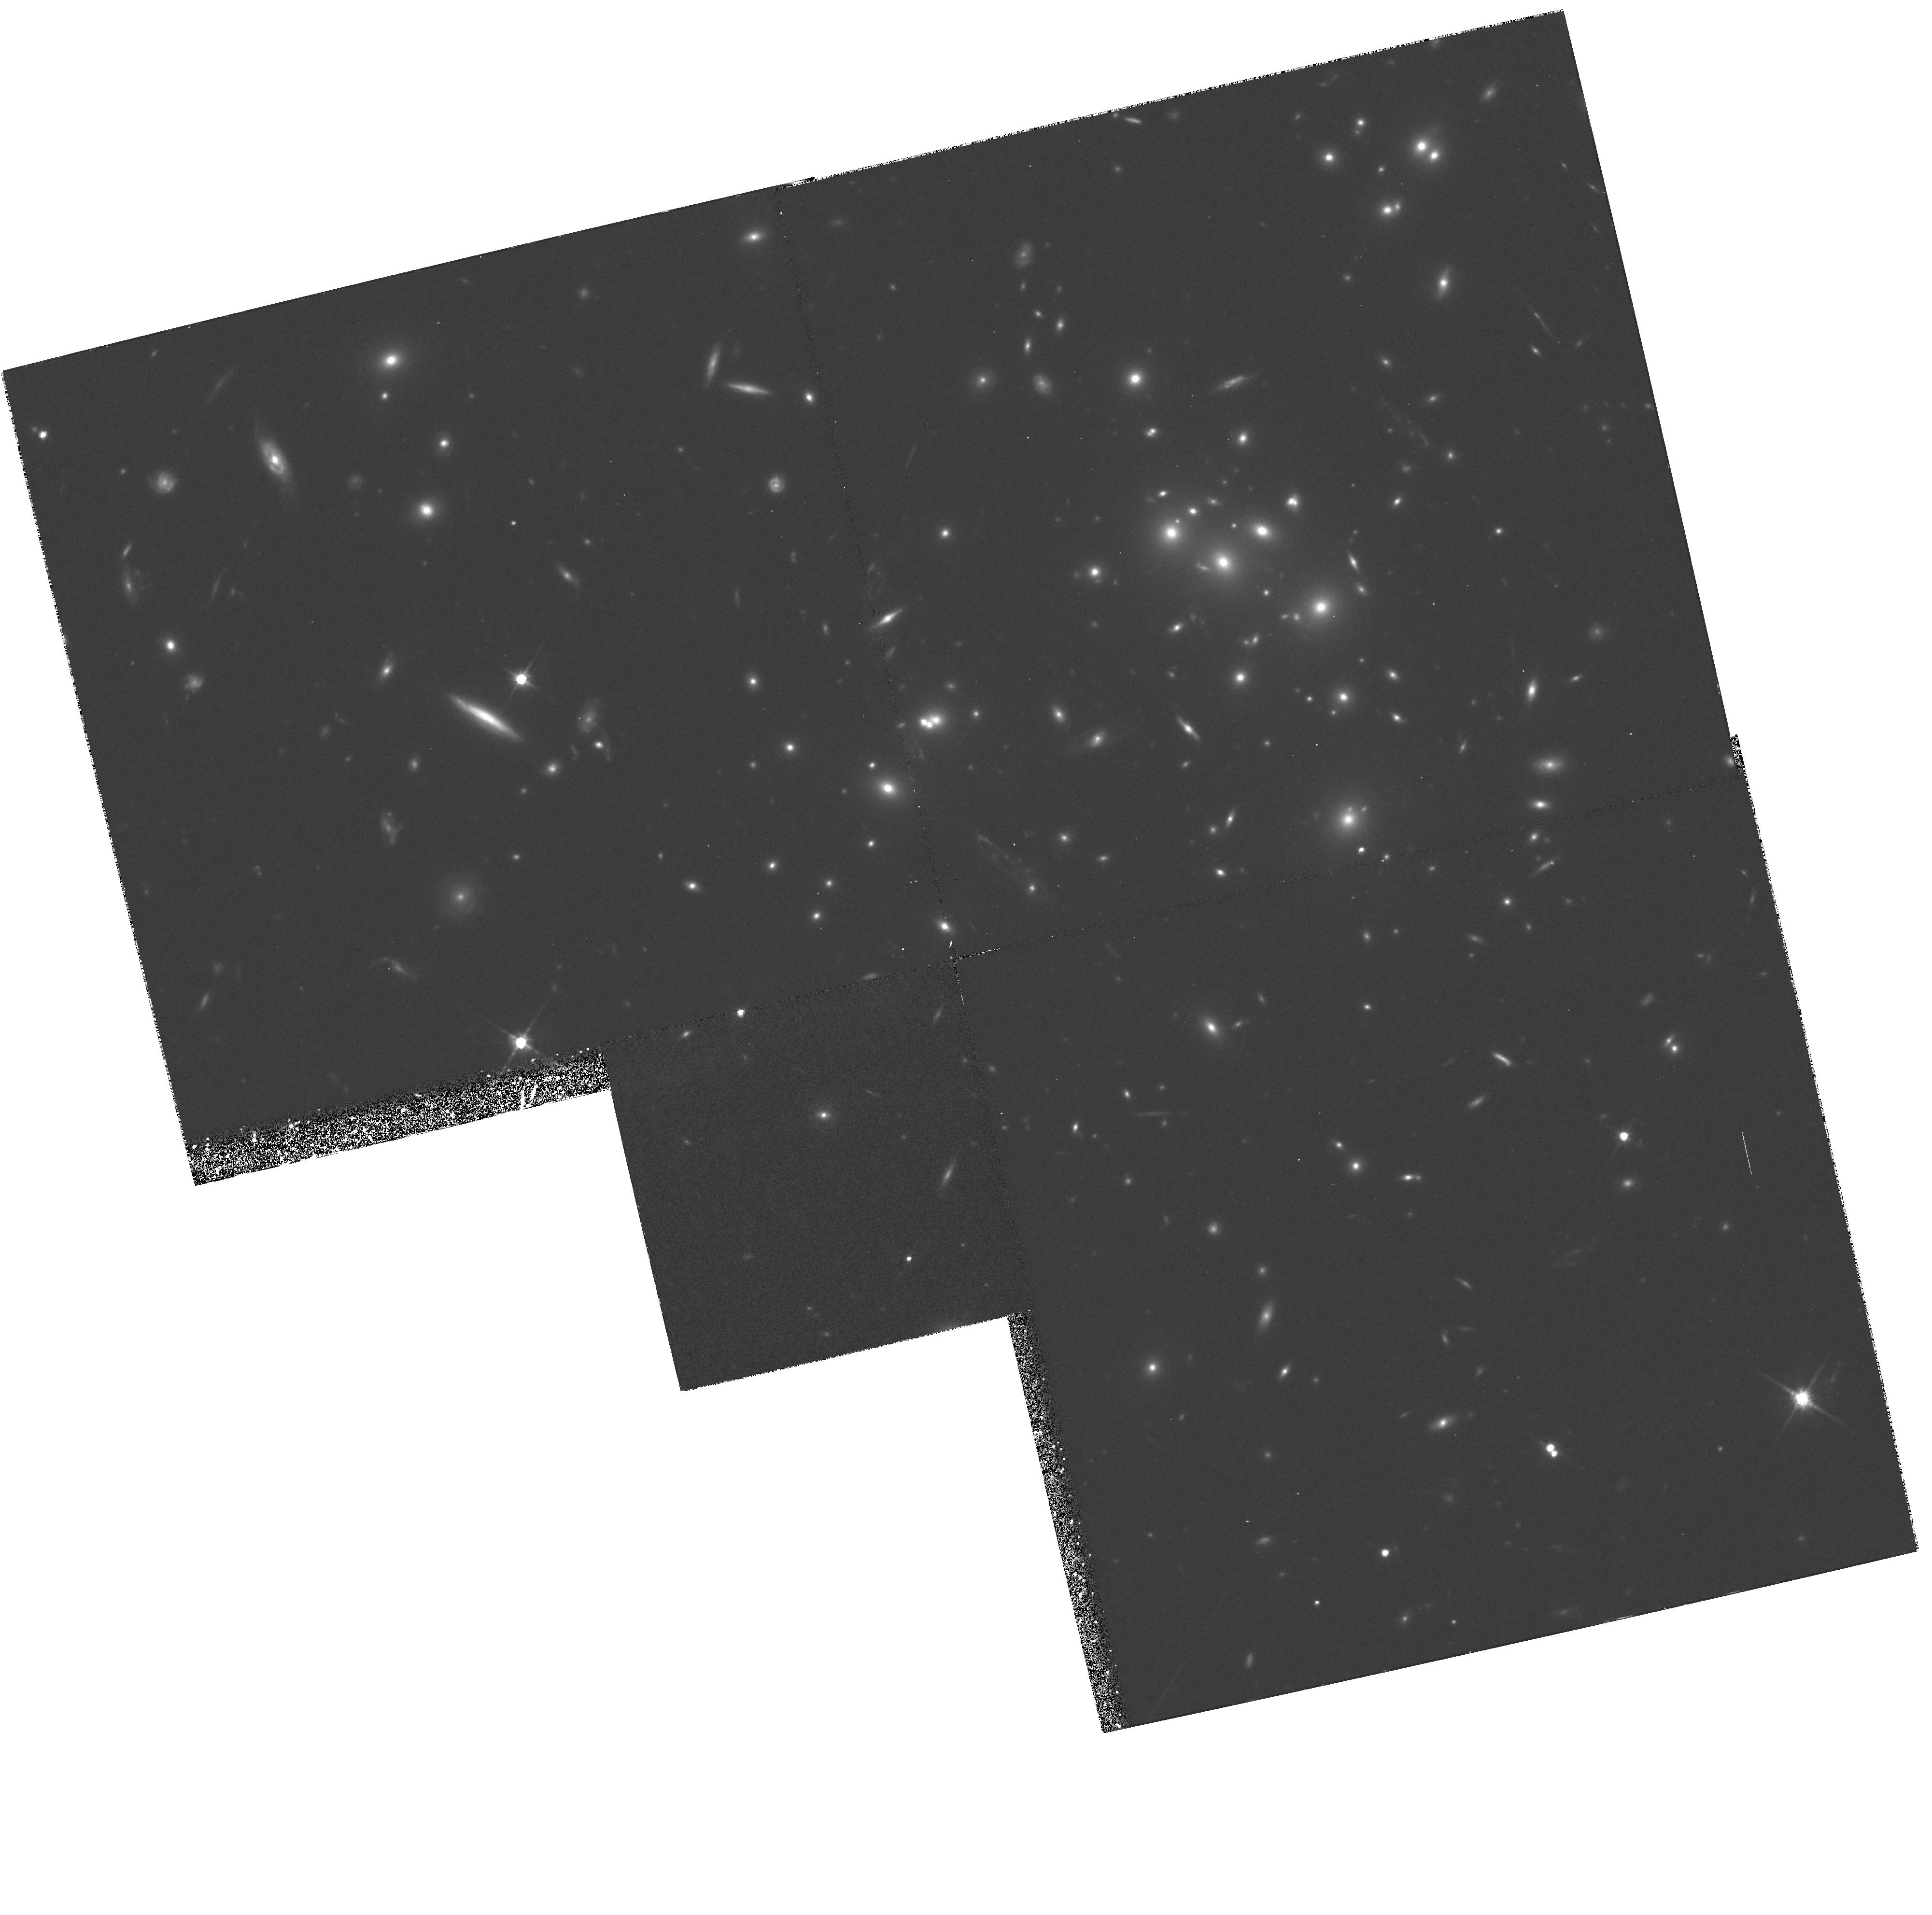
Target: GAL-CLUS-002635+170952
Instrument: WFPC2/PC
Filter: F814W
Exposure: 1.8 h
Observation ID: hst_5453_02_wfpc2_pc_f814w_u29g02

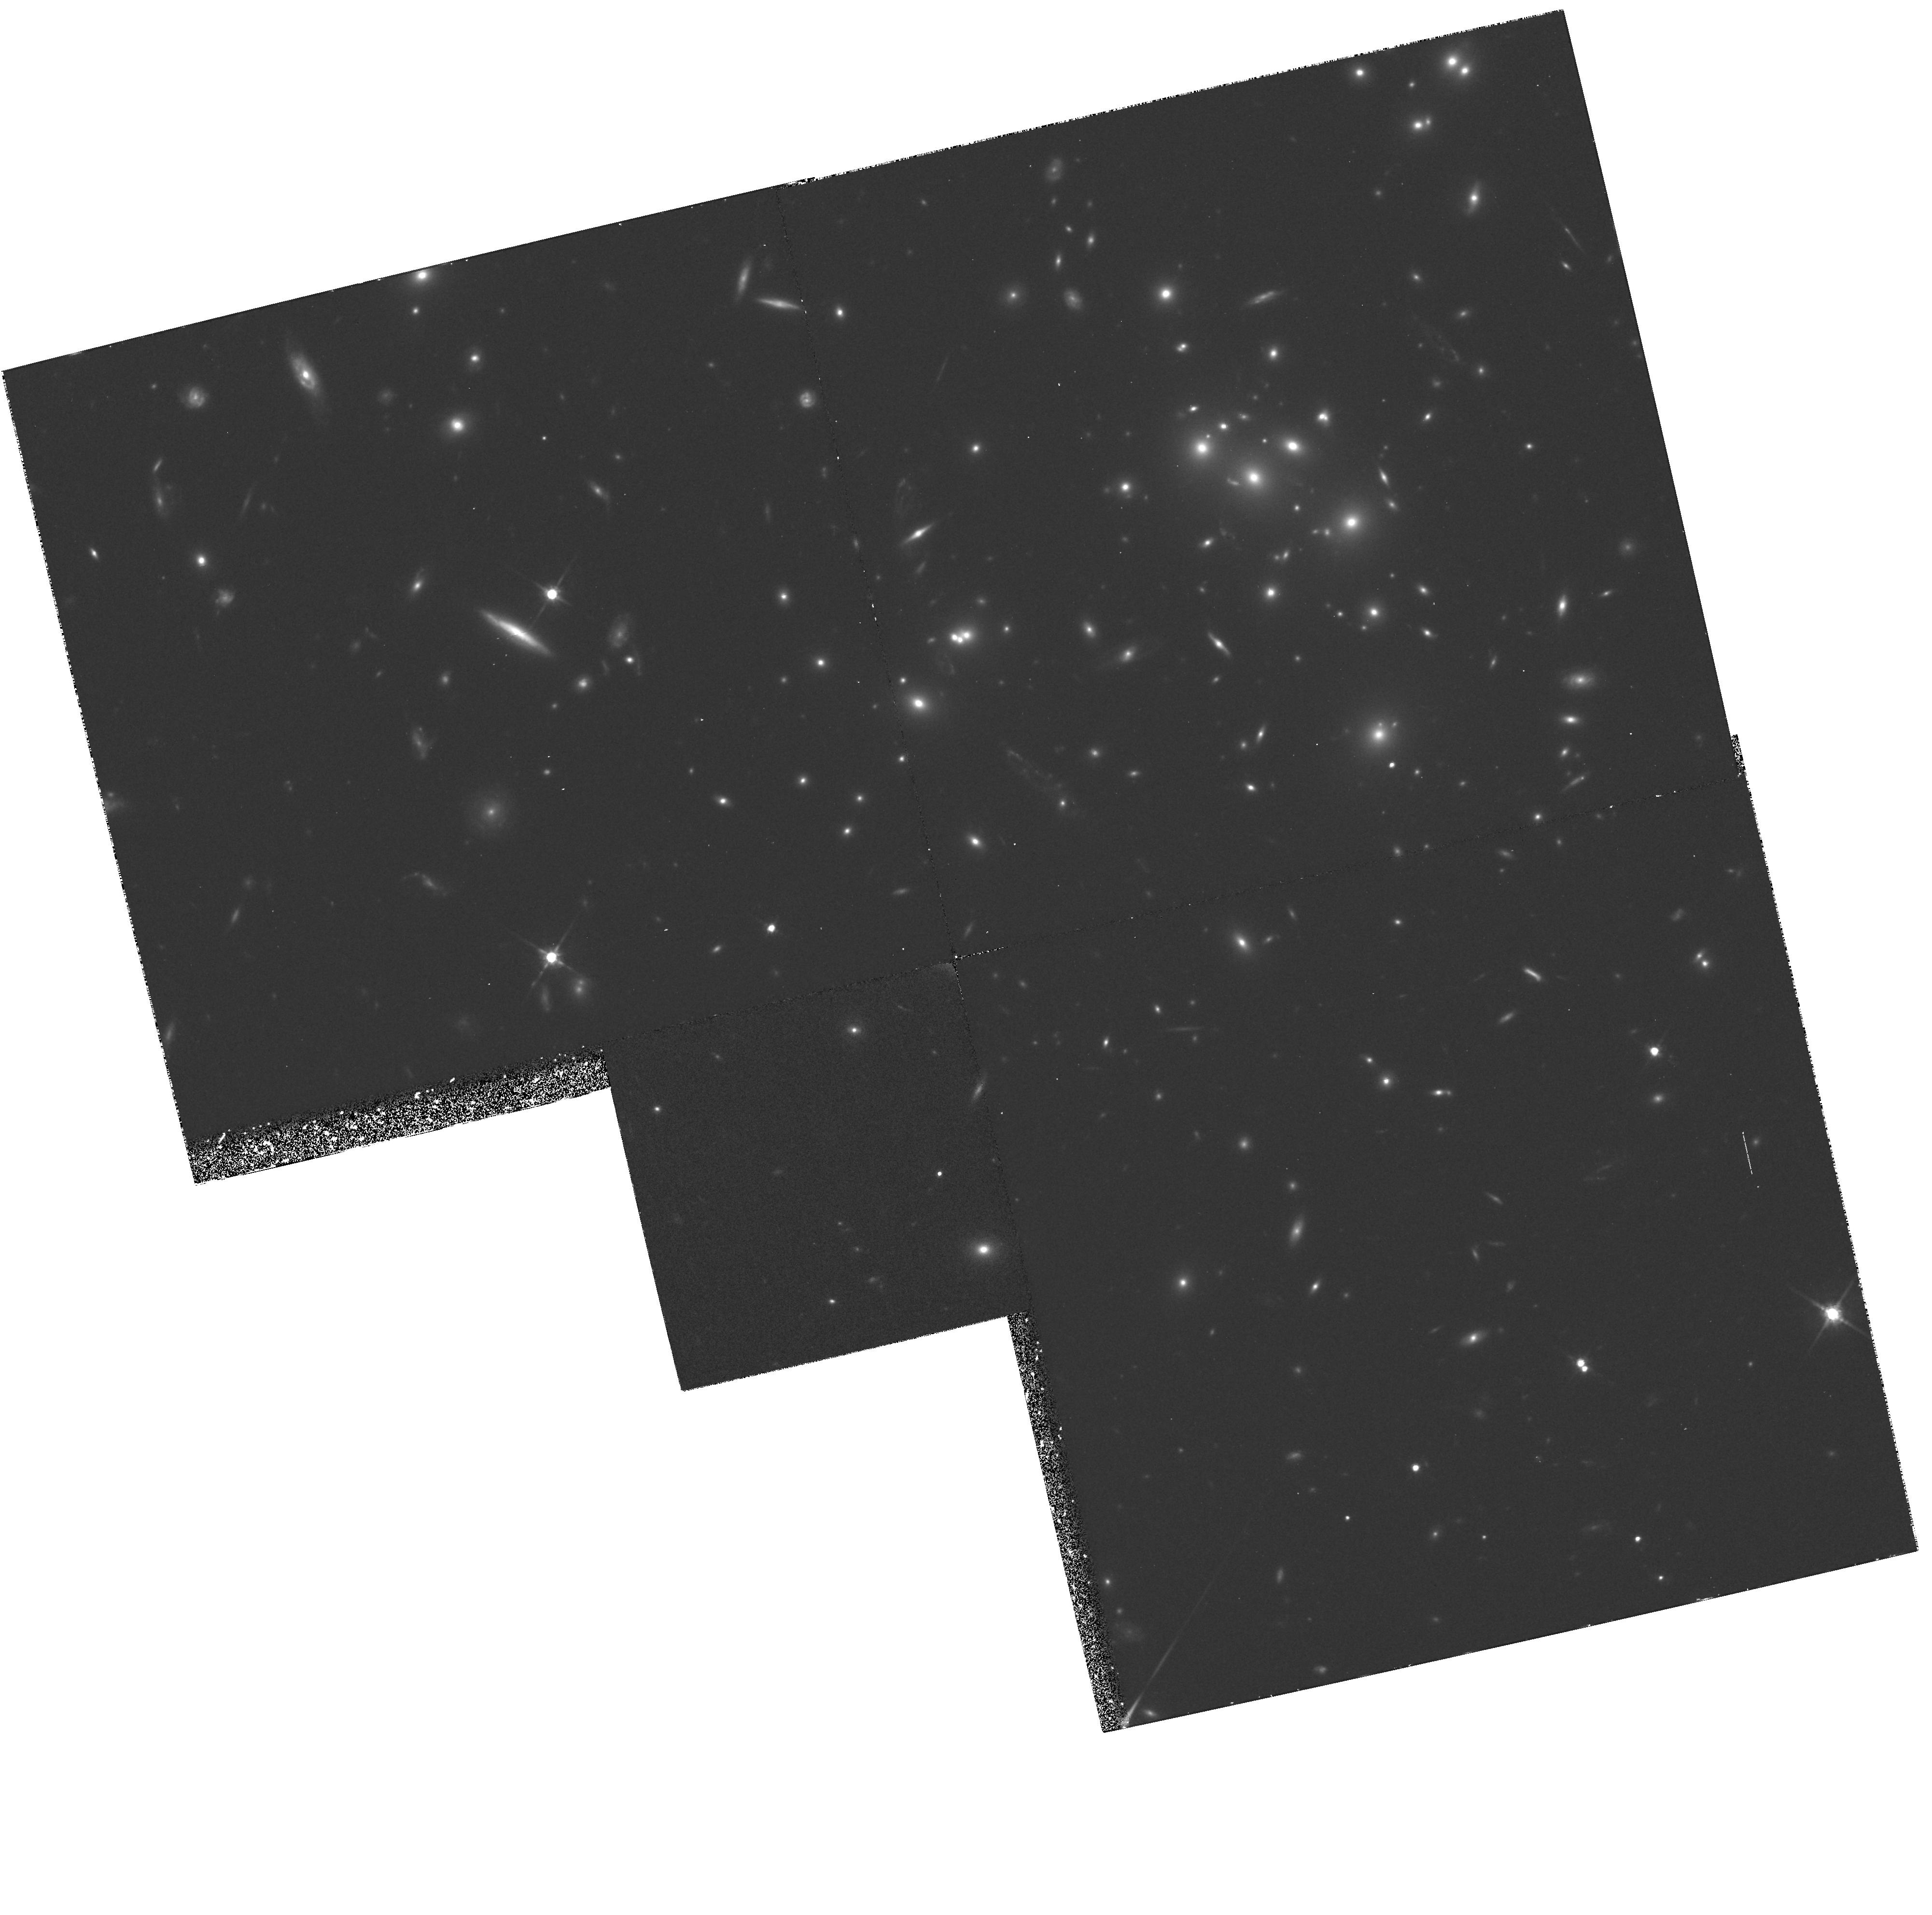
Target: GAL-CLUS-002635+170944
Instrument: WFPC2/PC
Filter: F814W
Exposure: 1.8 h
Observation ID: hst_5453_01_wfpc2_pc_f814w_u29g01

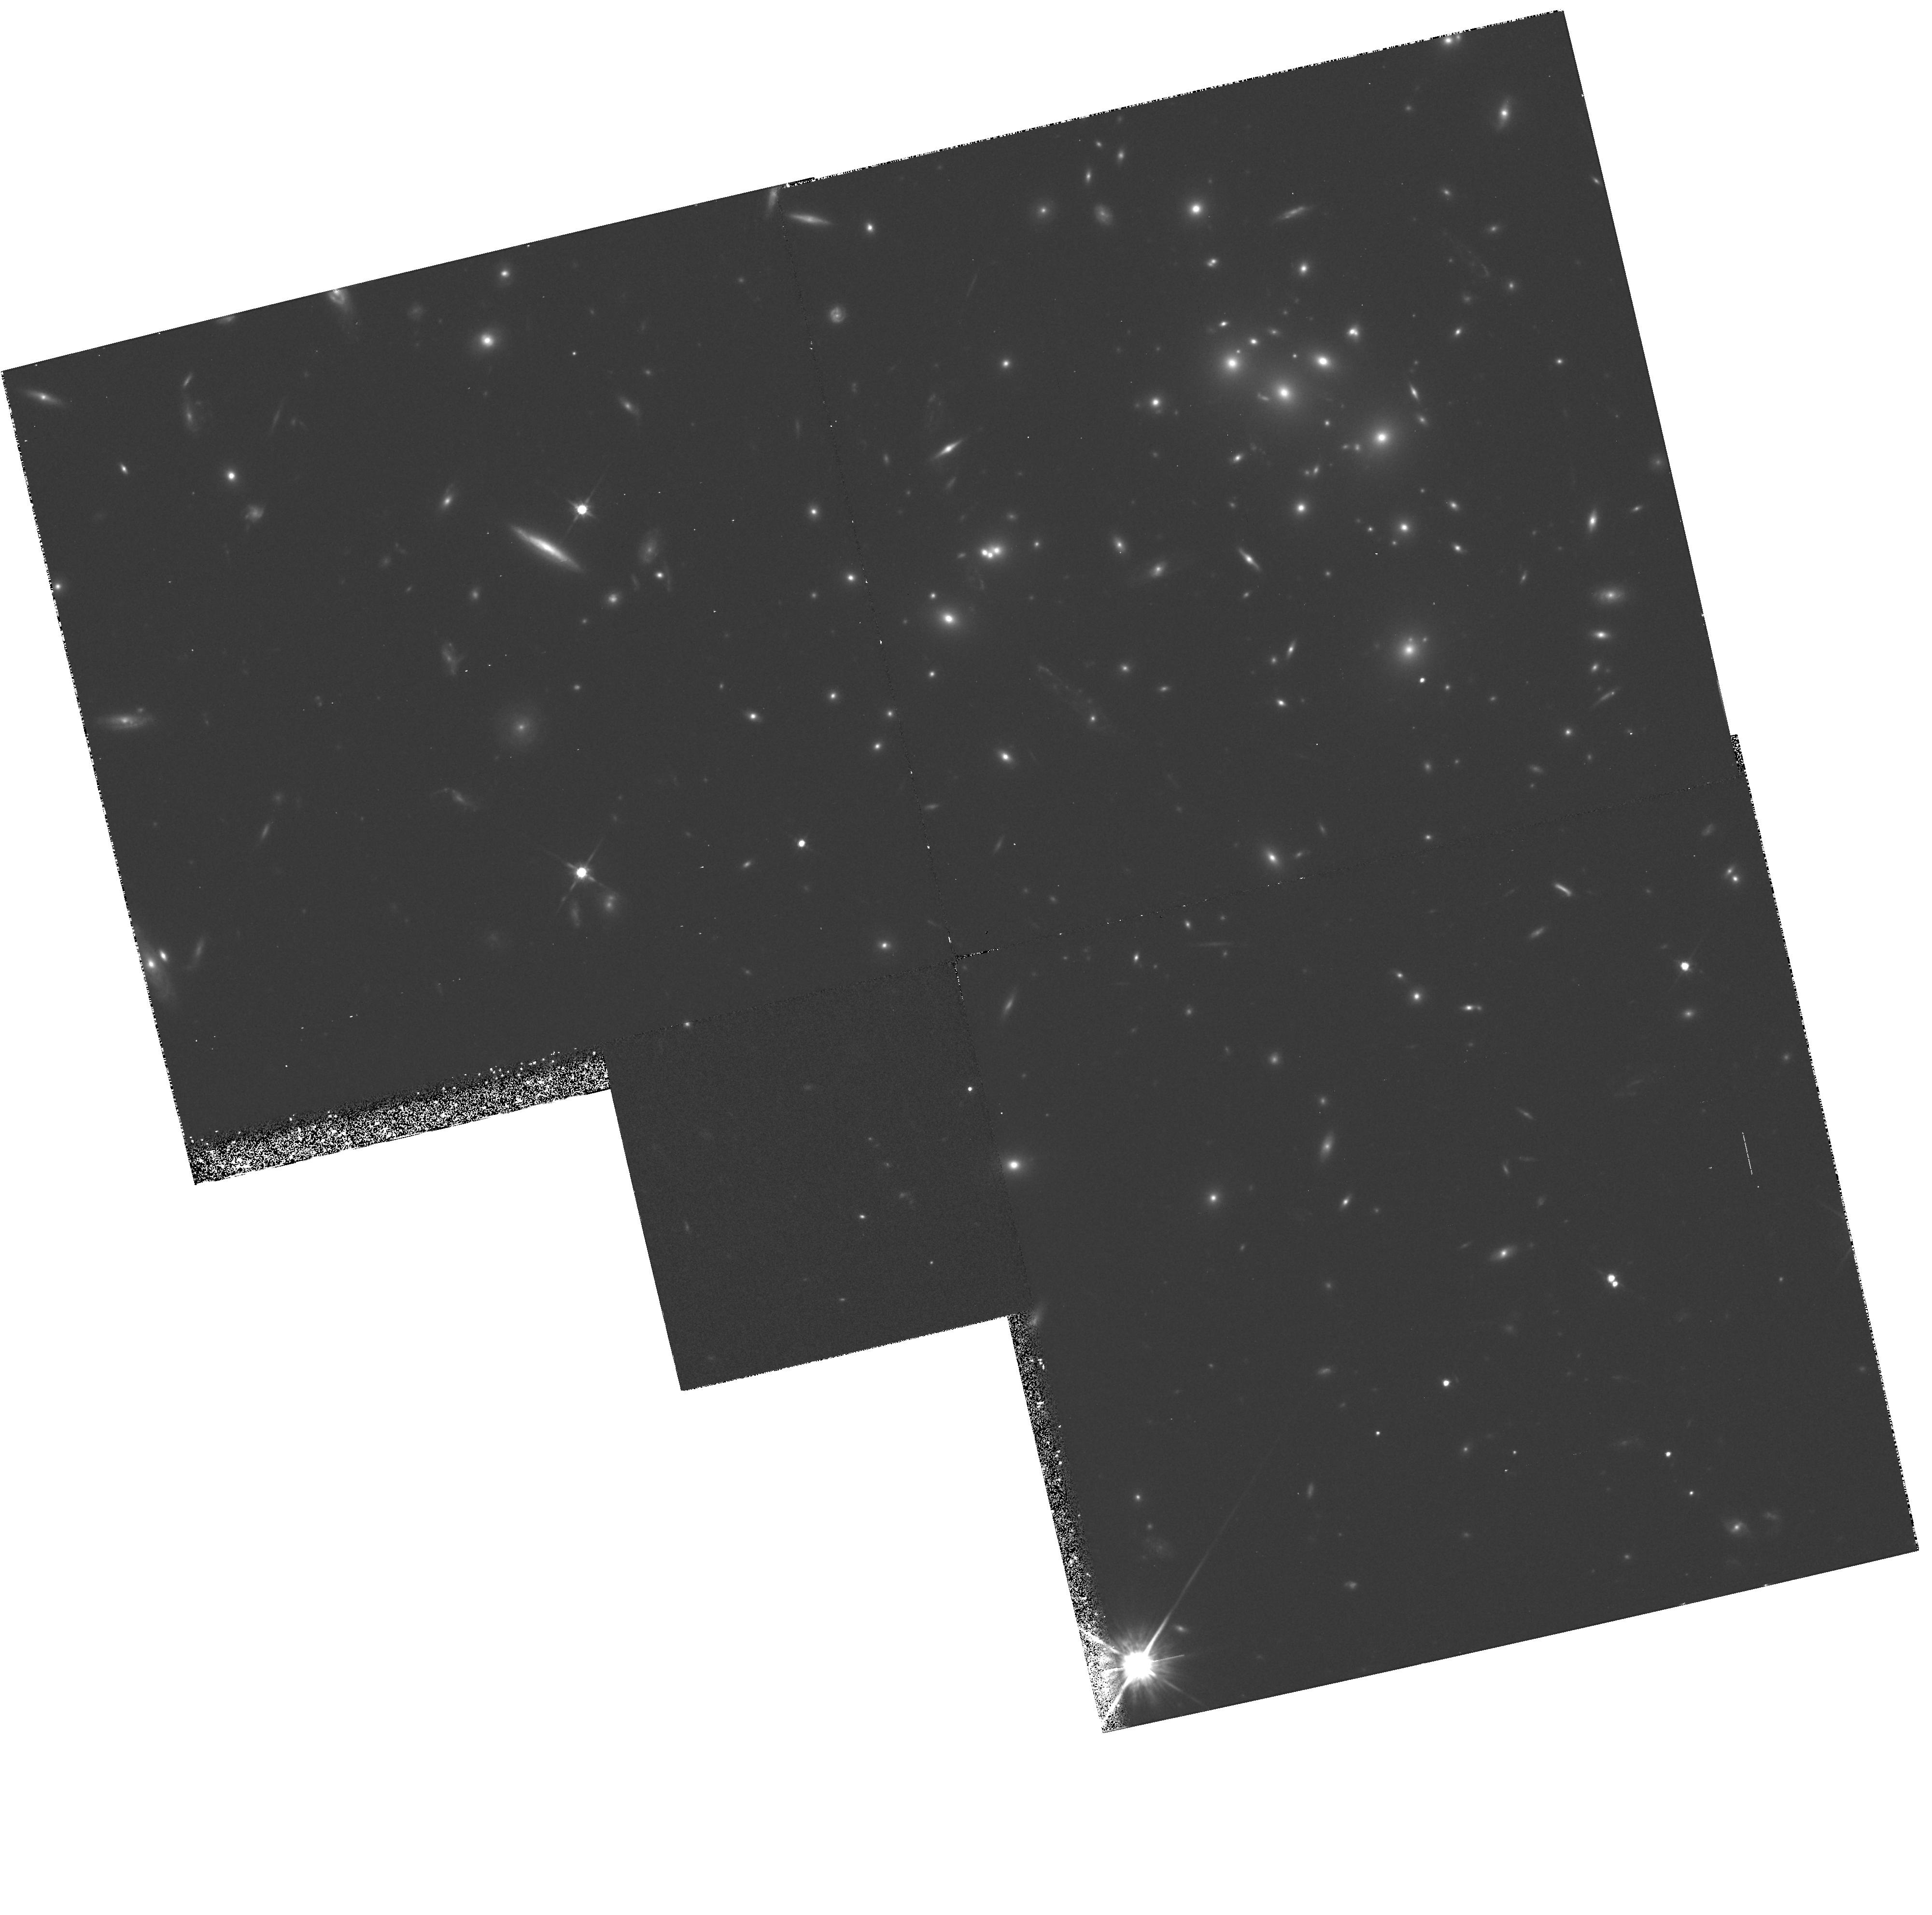
Target: GAL-CLUS-002636+170936
Instrument: WFPC2/PC
Filter: F814W
Exposure: 1.8 h
Observation ID: hst_5453_03_wfpc2_pc_f814w_u29g03

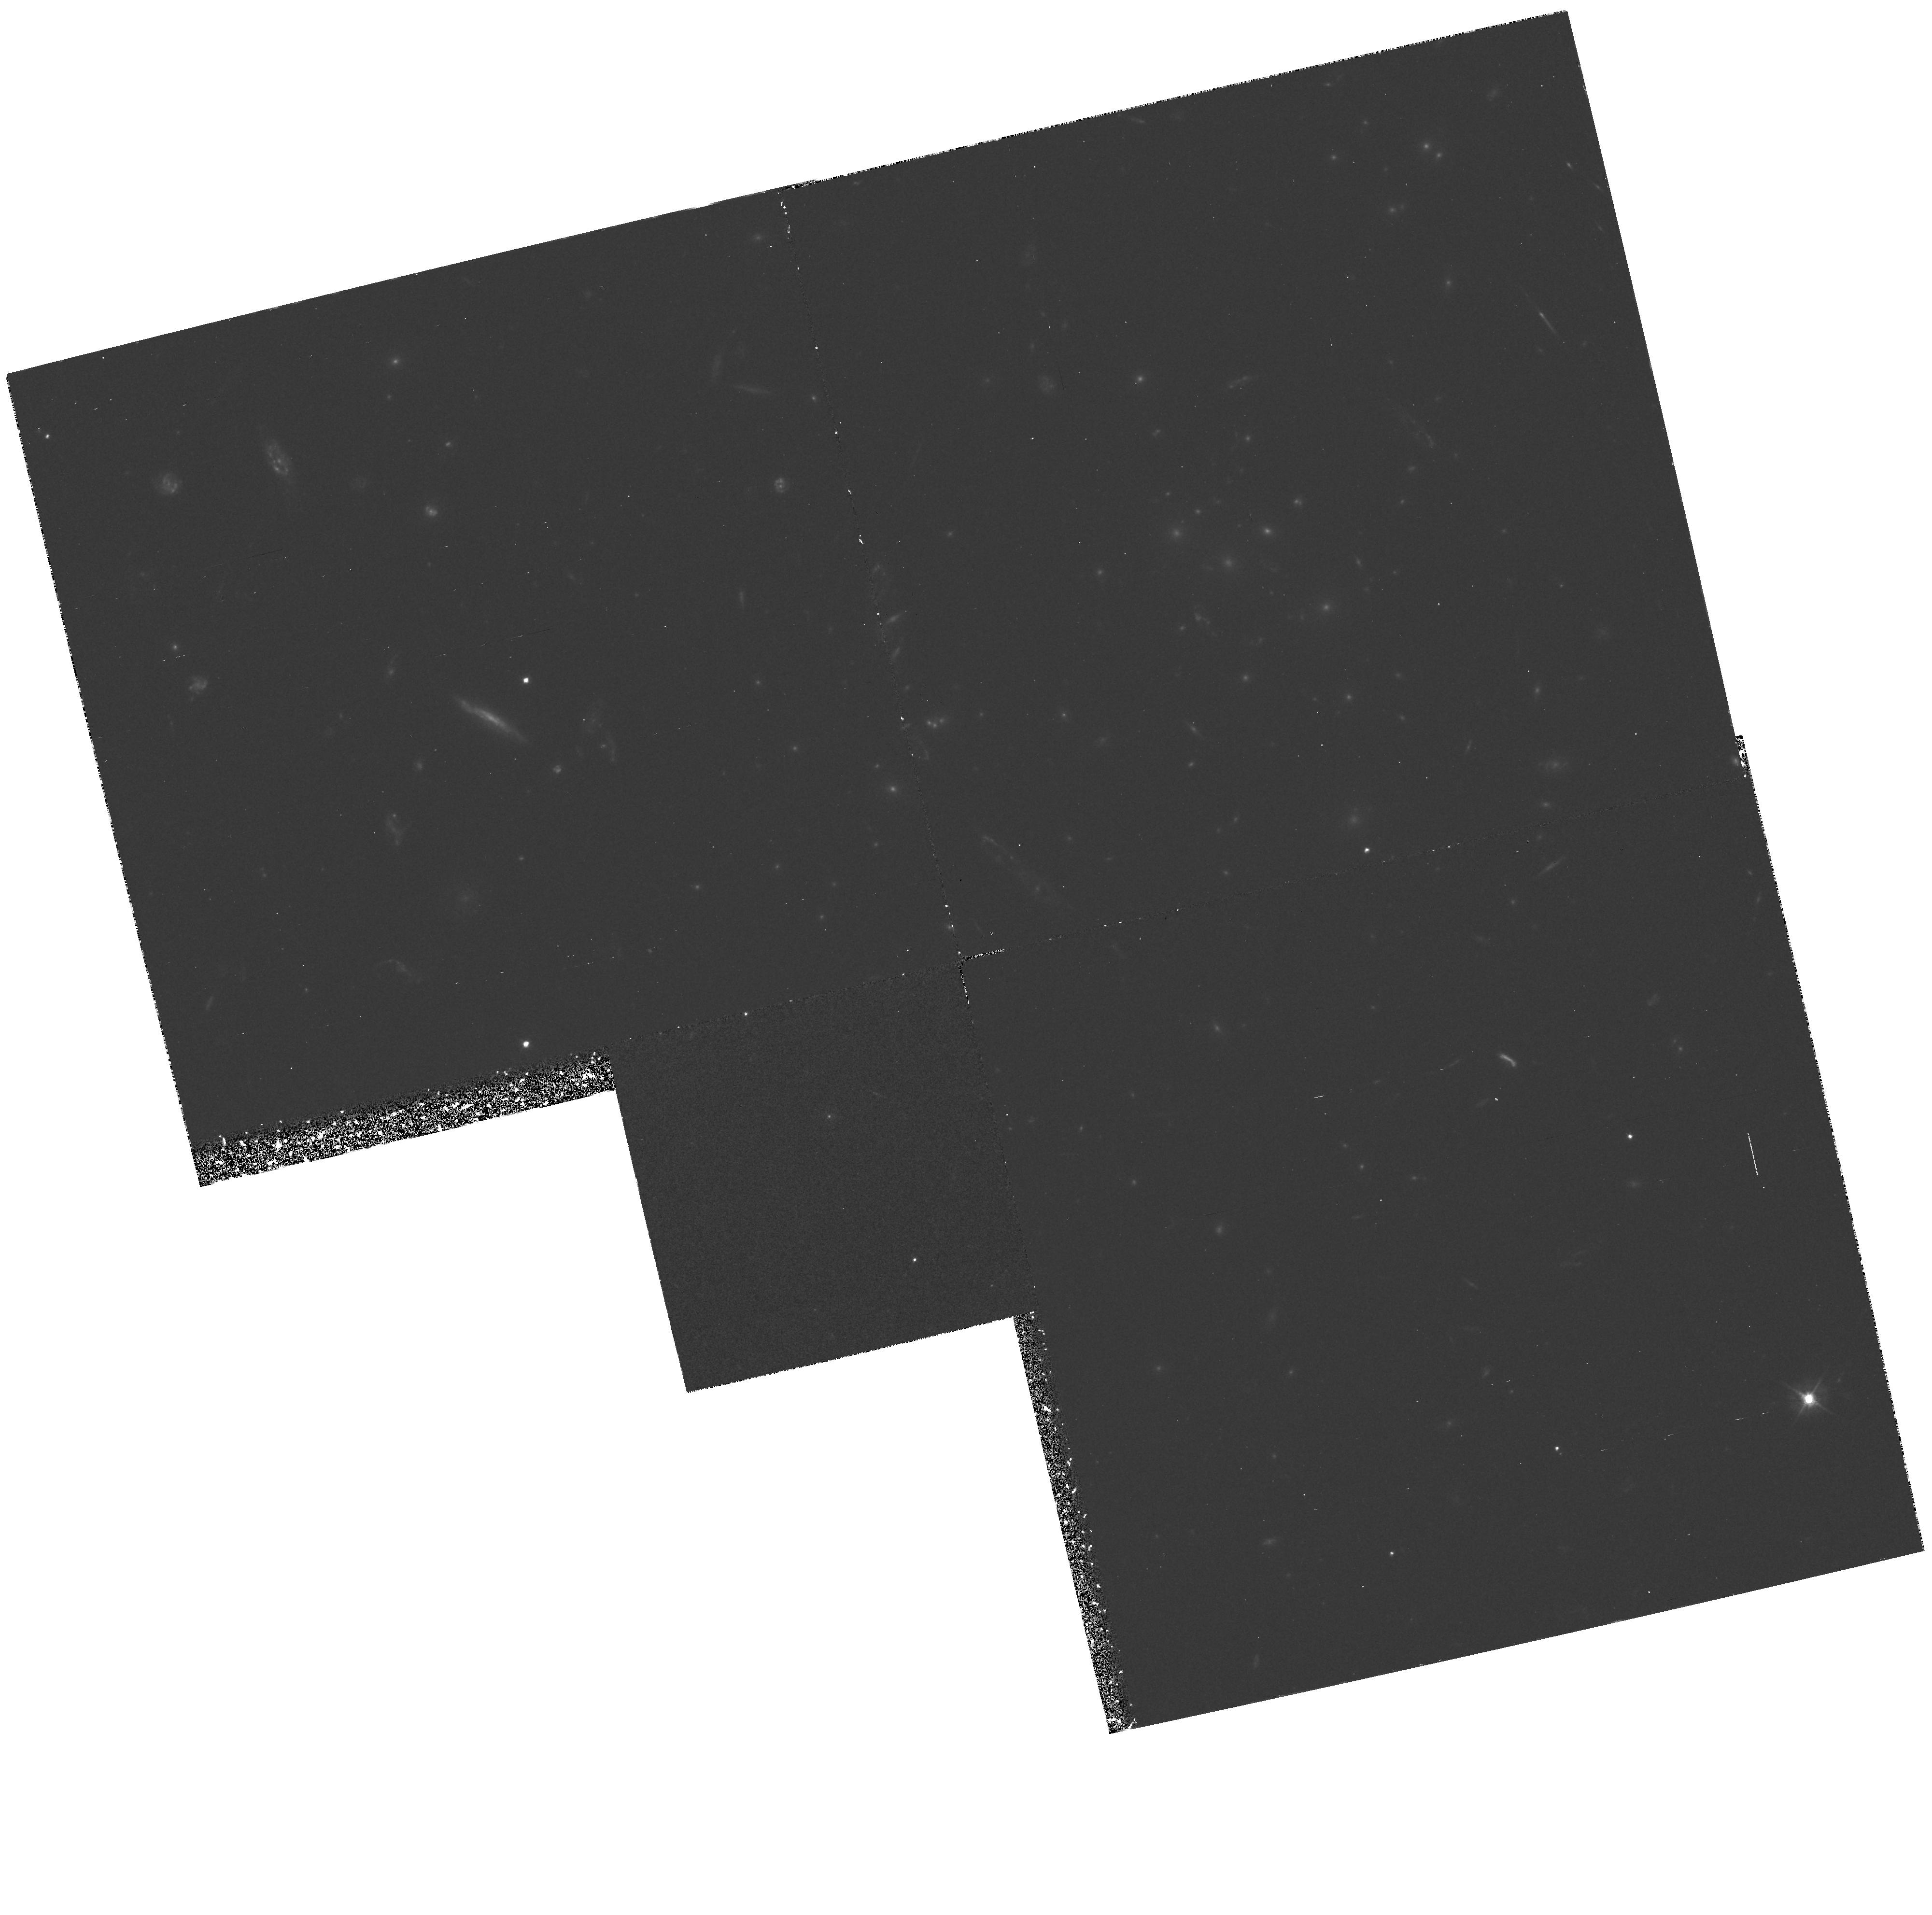
Target: GAL-CLUS-002635+170952
Instrument: WFPC2/PC
Filter: F450W
Exposure: 2.3 h
Observation ID: hst_5453_02_wfpc2_pc_f450w_u29g02

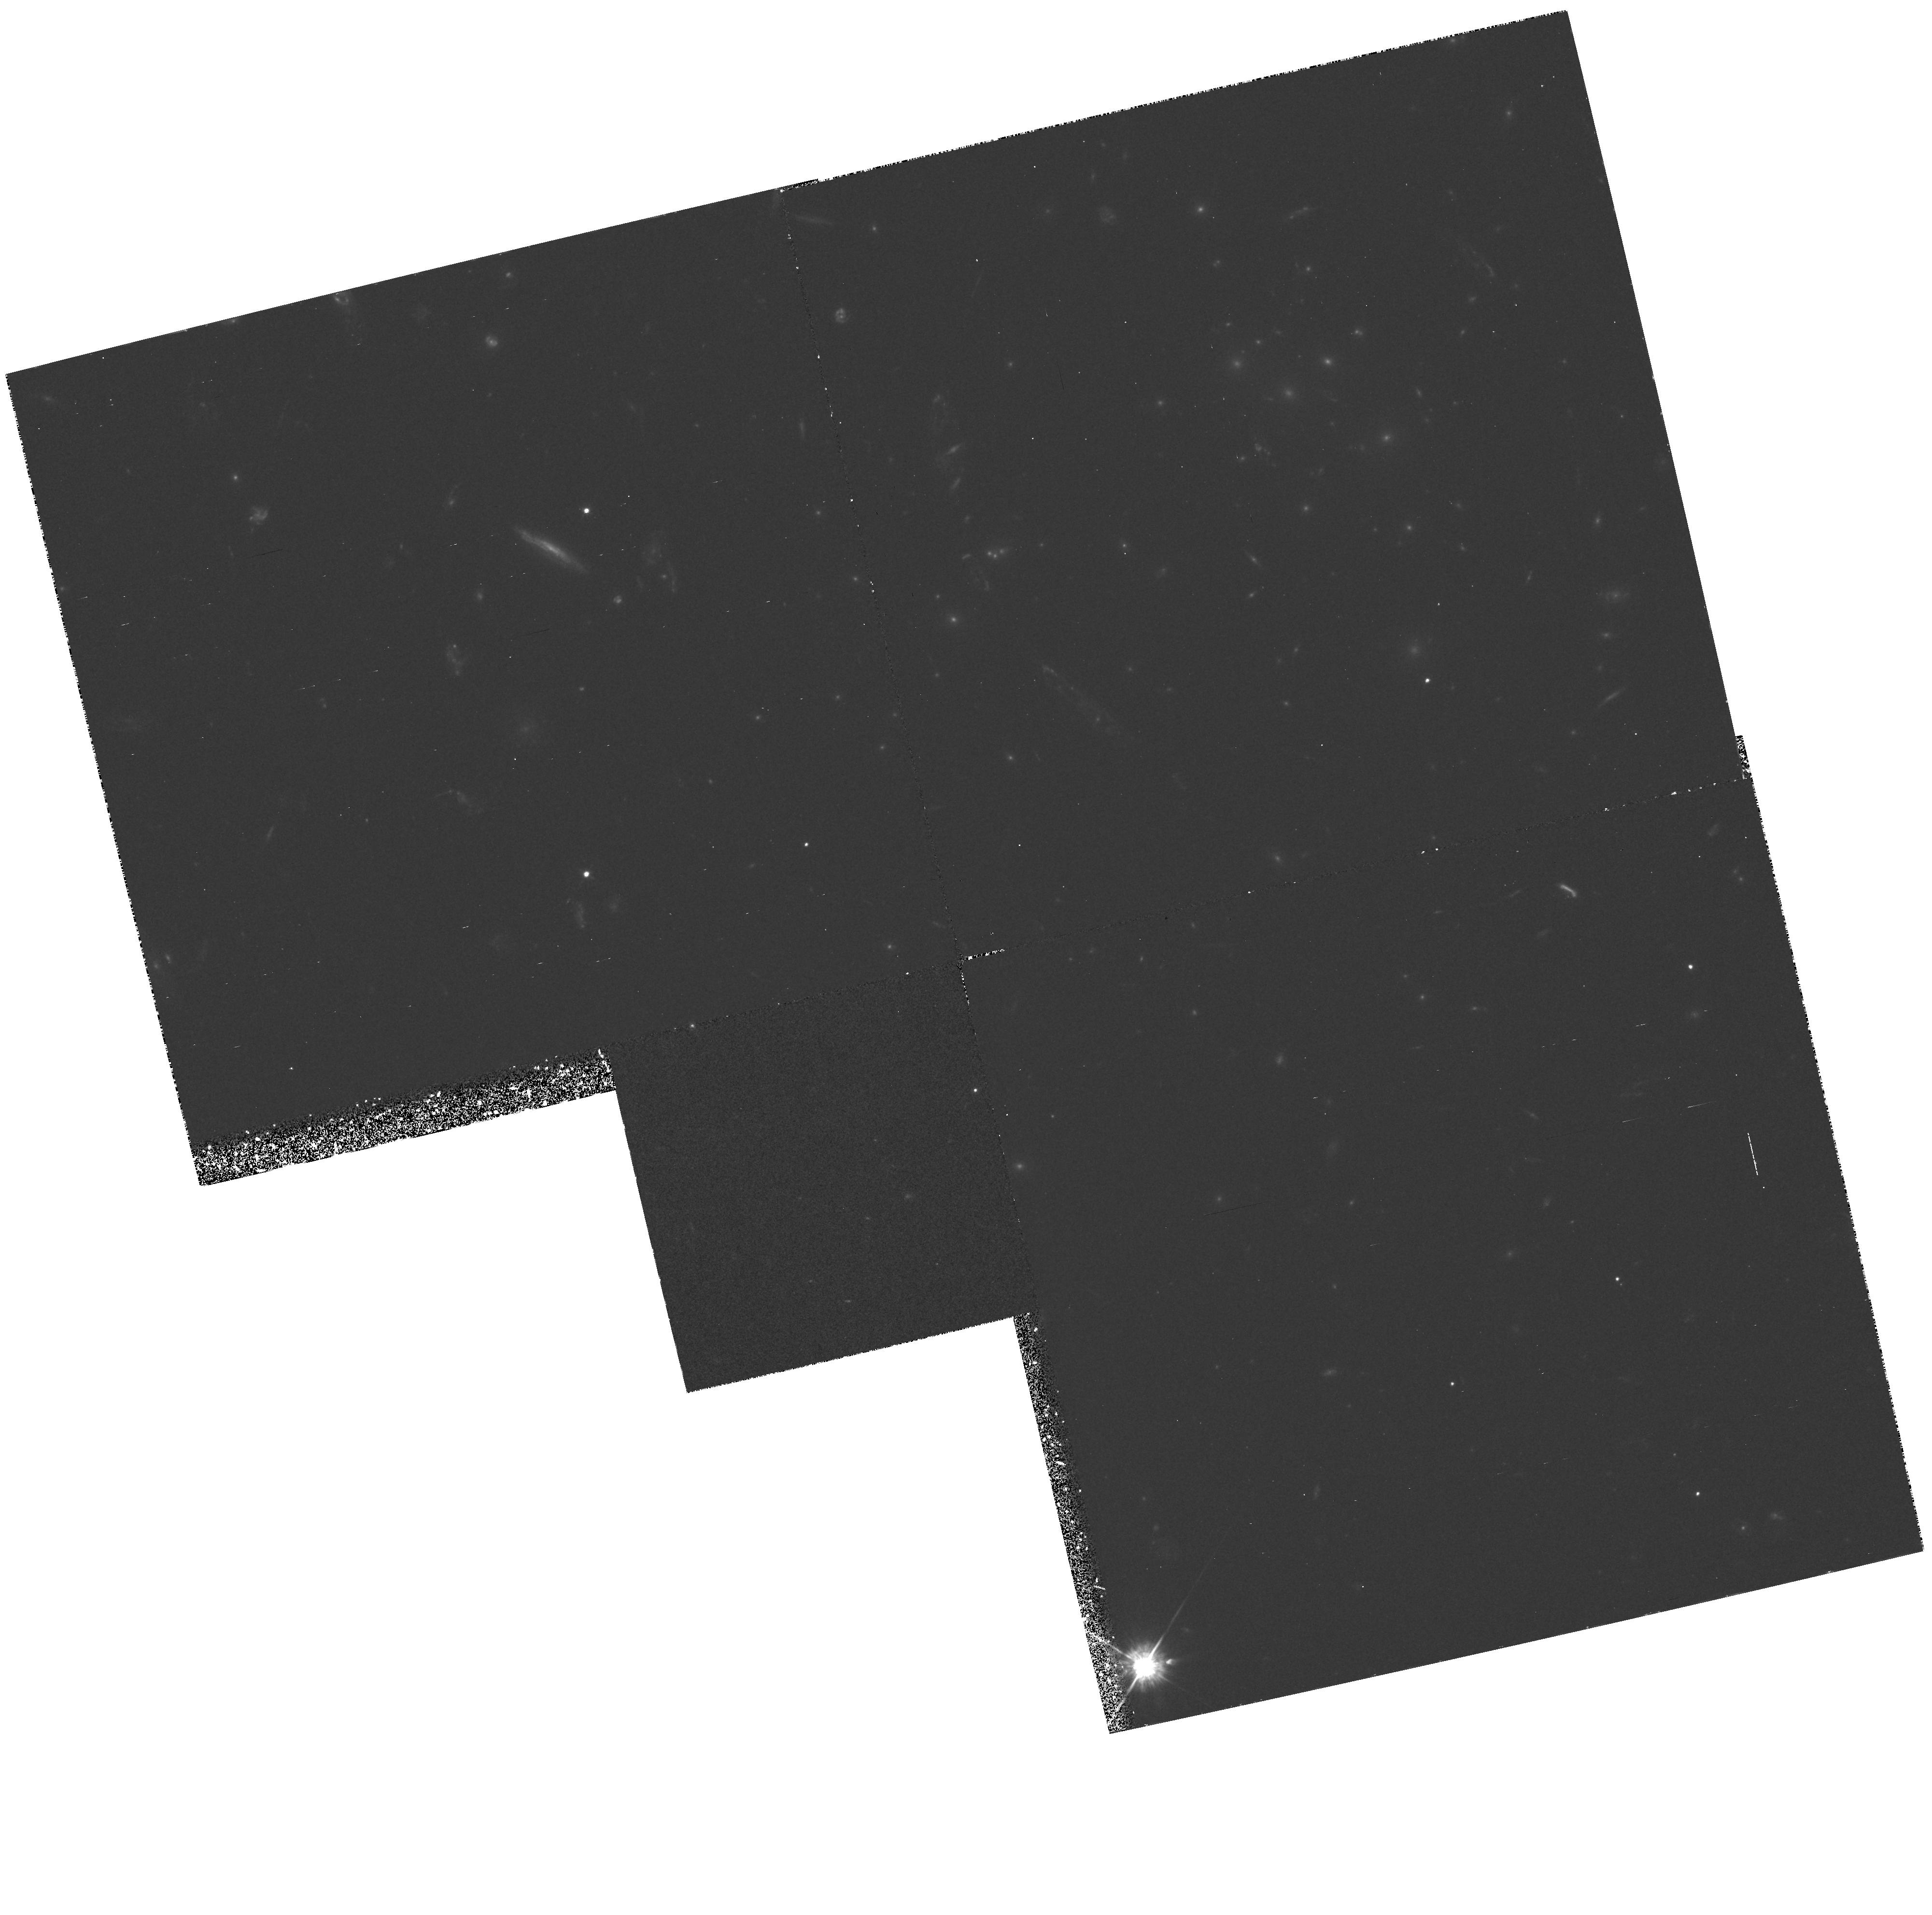
Target: GAL-CLUS-002636+170936
Instrument: WFPC2/PC
Filter: F450W
Exposure: 2.3 h
Observation ID: hst_5453_03_wfpc2_pc_f450w_u29g03

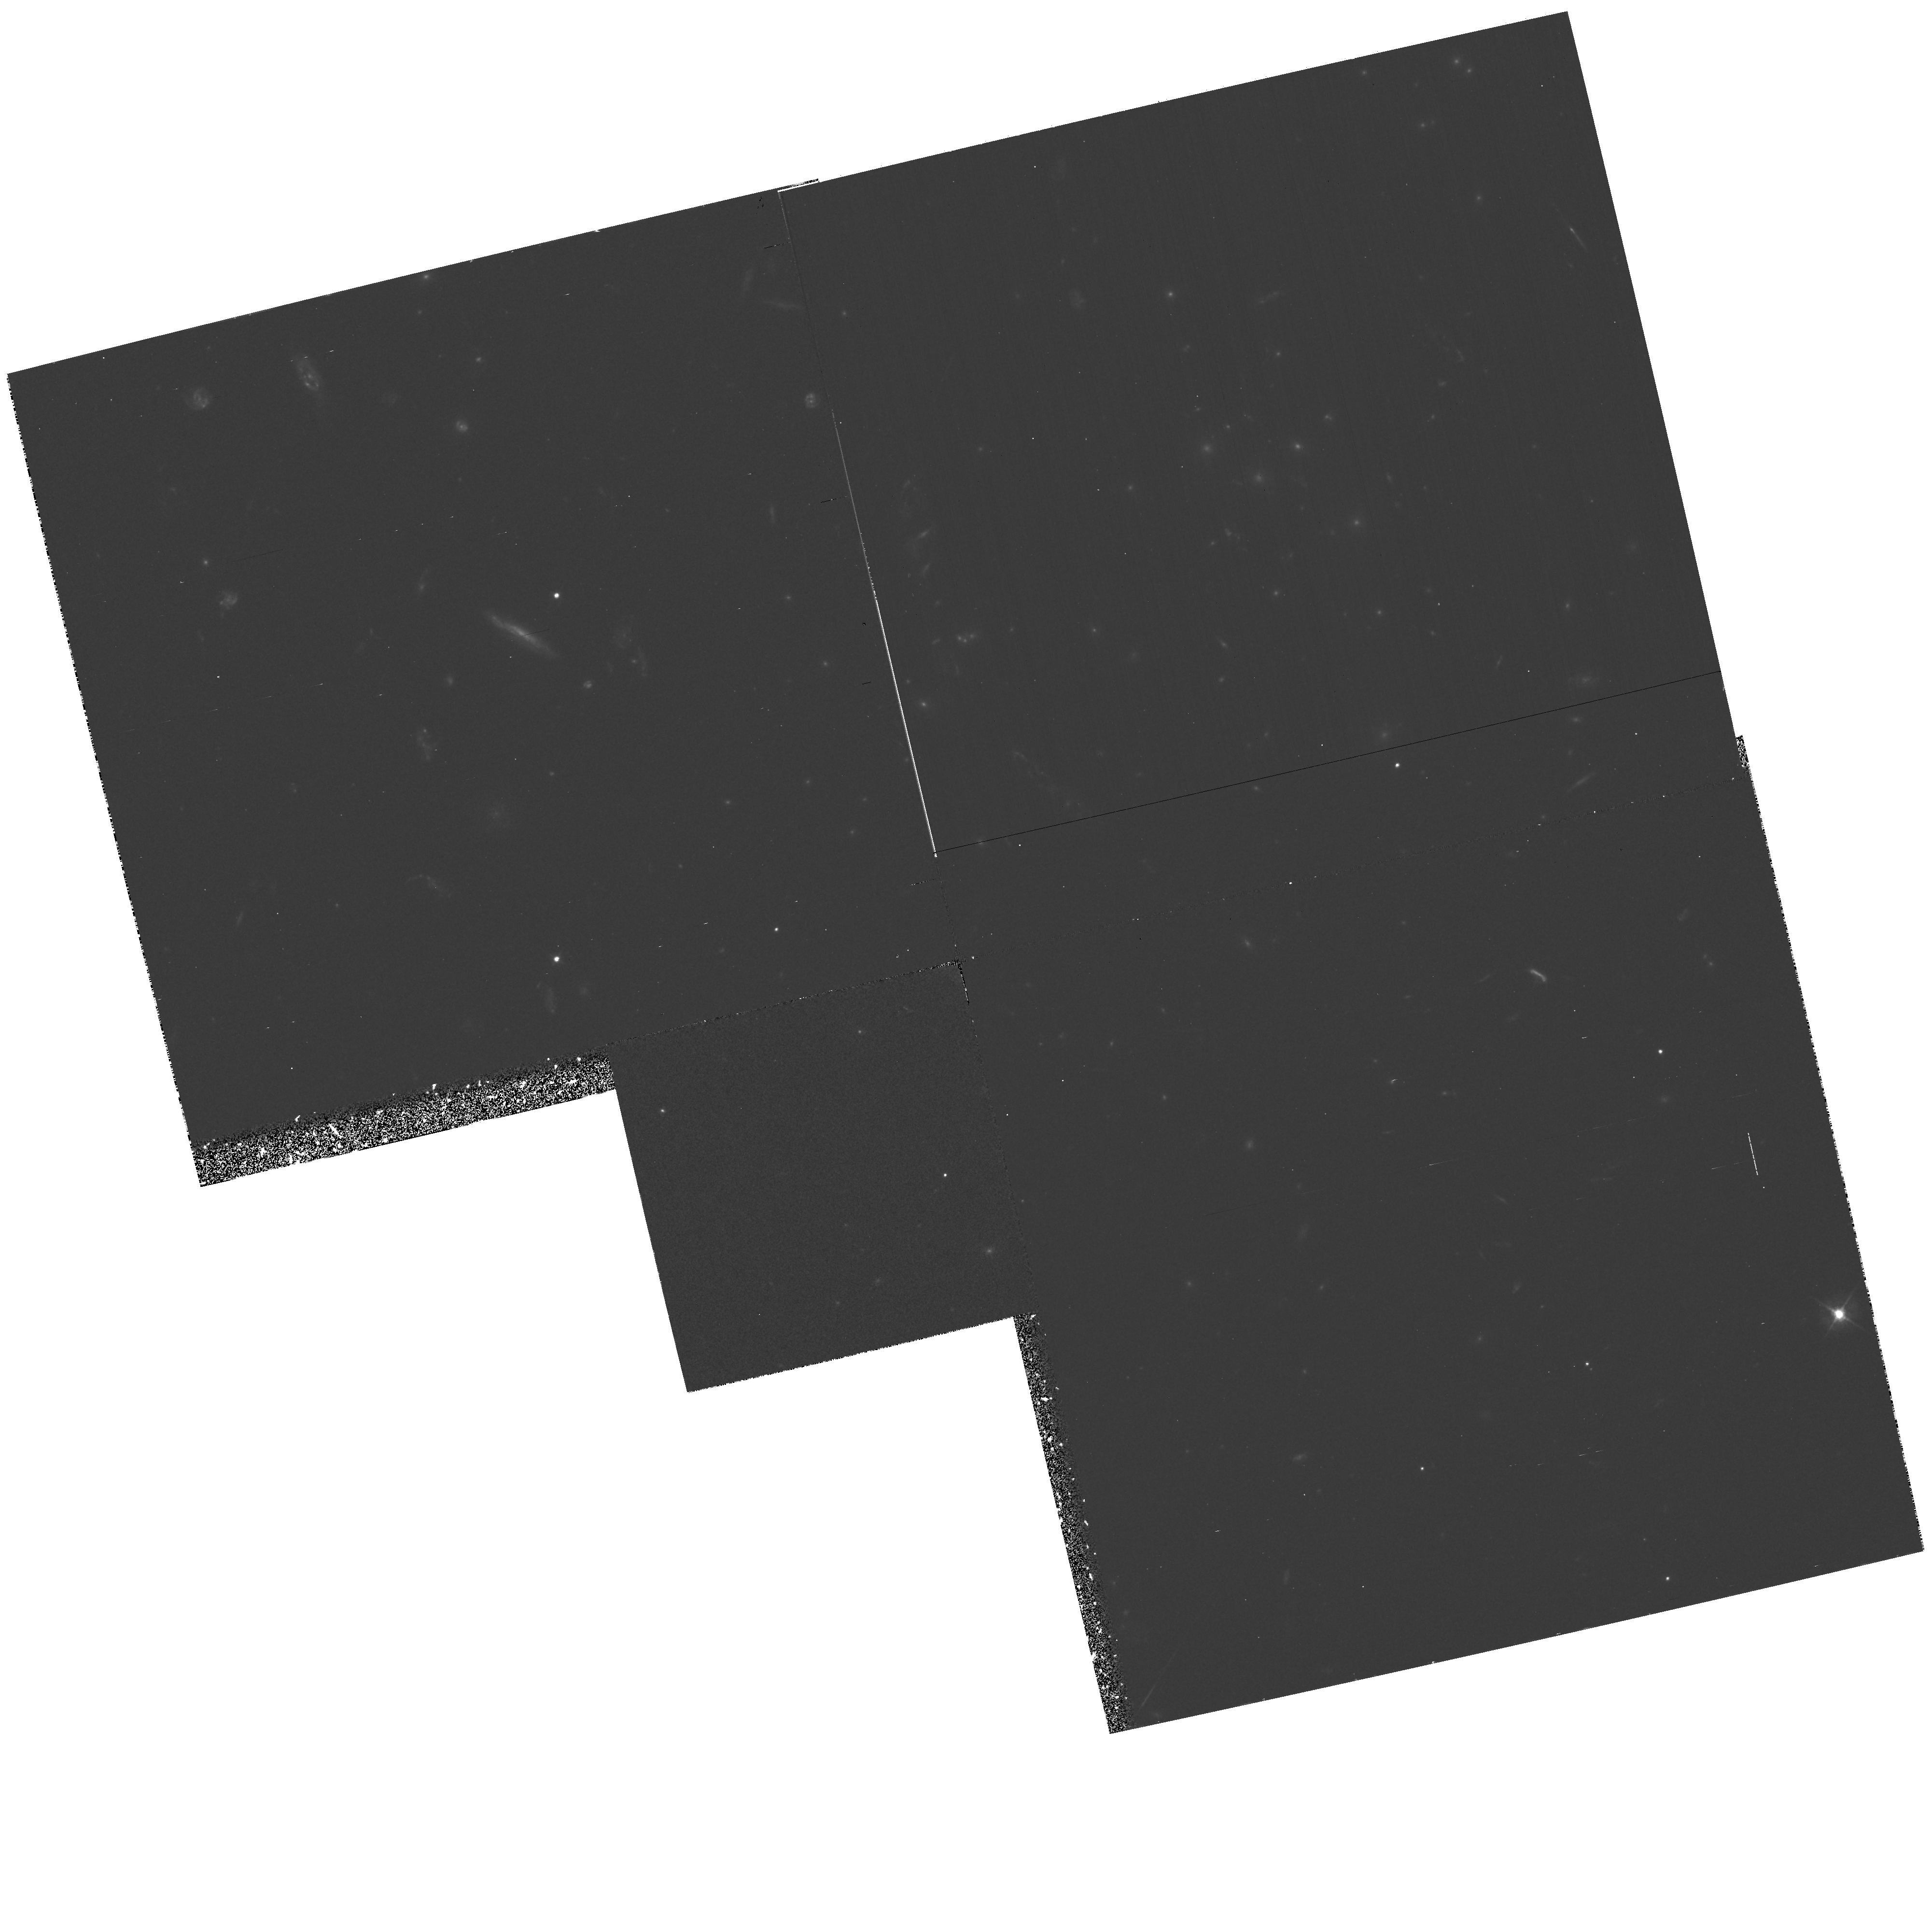
Target: GAL-CLUS-002635+170944
Instrument: WFPC2/PC
Filter: F450W
Exposure: 2.3 h
Observation ID: hst_5453_01_wfpc2_pc_f450w_u29g01

DEEP WF IMAGING OF THE GIANT LUMINOUS ARCS IN CL0024+16: CYCLE4 MEDIUM (PI: Turner, Edwin L.)

We propose to obtain deep images of the extensive system of luminous blue arcs in the redshift 0.39 rich galaxy cluster Cl0024+16. There is strong evidence, based on available data from the ground, that these structures are the result of gravitational lensing of a faint blue background galaxy or galaxies by the cluster's deep potential well. The observational goal will be to map the variations in surface brightness and color within the arcs (which are typically about 1 arc second wide and several to ten arc seconds long). Because lensing preserves both quantities, these maps will provide strong additional constraints on detailed models of the event. The ultimate scientific goals would be to uniquely determine, or at least tightly constrain, the total (including dark) mass distribution in the cluster and to invert the lensing distortion to obtain a very high spatial resolution image of the distant background galaxies courtesy of this natural (Zwicky) telescope. For a variety of reasons, the Cl0024+16 system is among the most favorable cases for such a study among known luminous arc lens systems. If successful, such studies might profitably be extended to a few other objects in the future.